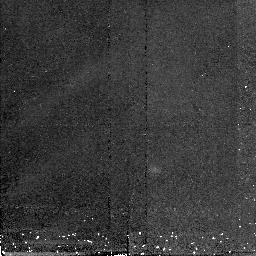
Target: 3C273SKY
Instrument: NICMOS/NIC2
Filter: F160W
Exposure: 21 min
Observation ID: n4lk02030

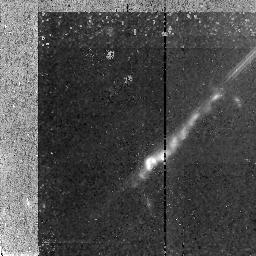
Target: 3C273JET
Instrument: NICMOS/NIC2
Filter: F160W
Exposure: 1.4 h
Observation ID: n4lk01010

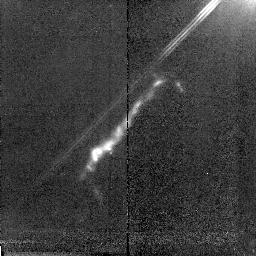
Target: 3C273JET
Instrument: NICMOS/NIC2
Filter: F160W
Exposure: 1.4 h
Observation ID: n4lk03010

The nature of particle acceleration in the jet of 3C 273 (PI: Roeser, Hermann-Josef)

Ground and space based observations over the last years have revealed a complex structure in the jet in 3C 273. The optically faint compact radio hot spot, the optically quiet radio lobe/halo and the low brightness level in the inner part of the jet are morphological features not yet understood in terms of our standard picture of extragalactic radio sources. Most puzzling is the fact that we have to invoke particle acceleration all over the jet and not only in the strong hot spot or compact knots. This is due to the short life time of optically radiating relativistic particles. As we know from our ground-based infrared imaging that the jet's spatially resolved synchrotron continua show a strong turnover in the infrared, it is infrared photometry which gives the most stringent constraints on the continuum shape and thus the particle acceleration mechanism(s) at work. We propose to obtain a deep infrared image (F160W) to construct the synchrotron continua at 0sec point15 resolution from our HST and new VLA images. This map will allow a detailed analysis of the synchrotron continua and especially a comparison between the knot and inter-knot regions. As the cut-off frequency is a sensitive indicator of changes in the maximum energy the radiating particles acquired, a detailed map of the turnover frequency will point to places where the efficiency of particle acceleration mechanism deviates from its mean.